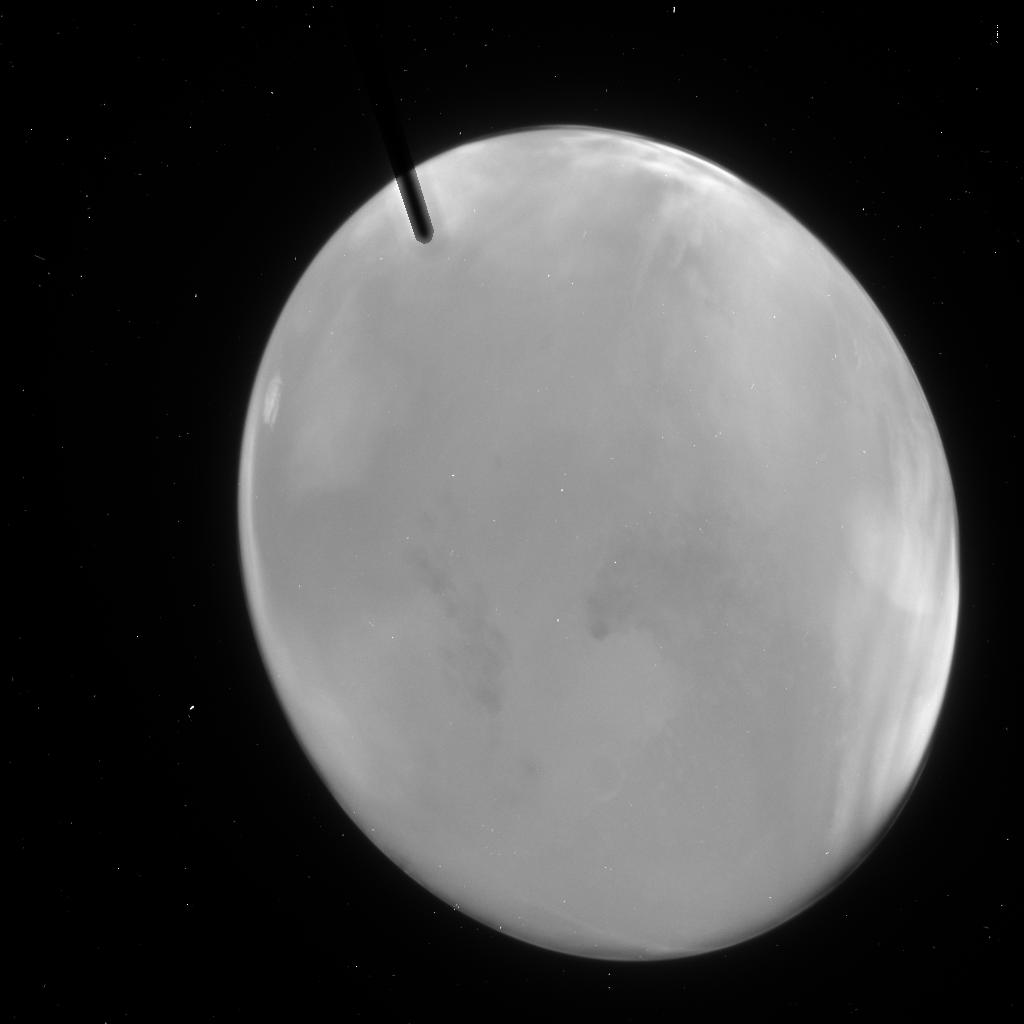
Target: MARS-2005-ACS
Instrument: ACS/HRC
Filter: F250W
Exposure: 1 min
Observation ID: j9j002nlq

Hubble Heritage Observations of Mars at 2005 Opposition and Closest Approach. (PI: Noll, Keith S.)

The Hubble Heritage team will obtain images of Mars during the 2005 closest approach and opposition. On October 28th, 2005, ACS HRC observations of Mars will be taken, corresponding to a time nearest closest approach. On November 7th, 2005, WFPC2 images of Mars will be taken, to add data to the 10 year WFPC2 imaging of Mars as well as to have an image of the planet at opposition. Both datasets will be used for a public release image.